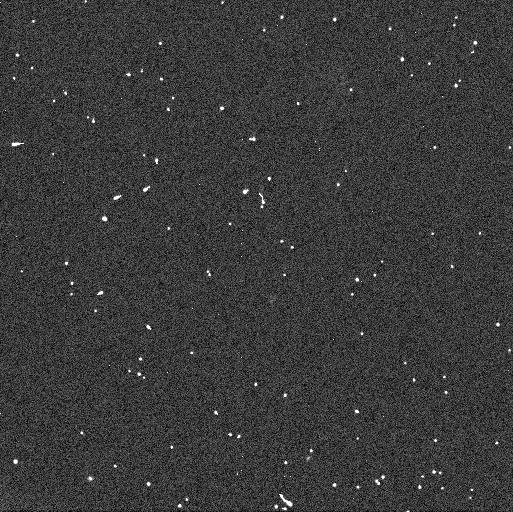
Target: 2000-OB51. Instrument: WFC3/UVIS. Filter: F606W. Exposure: 3 min. Observation ID: icjd04etq

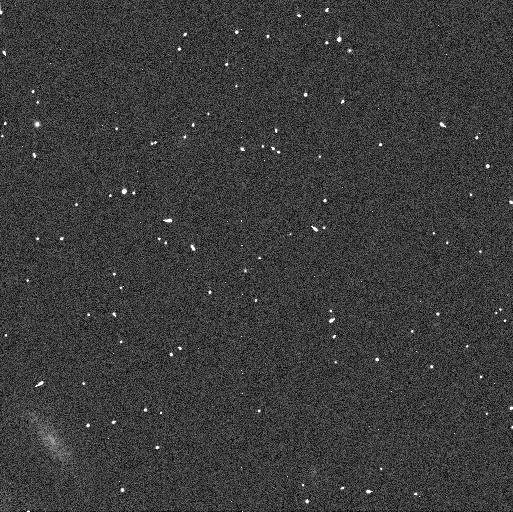
Target: 2000-FC8. Instrument: WFC3/UVIS. Filter: F606W. Exposure: 3 min. Observation ID: icjd02hzq

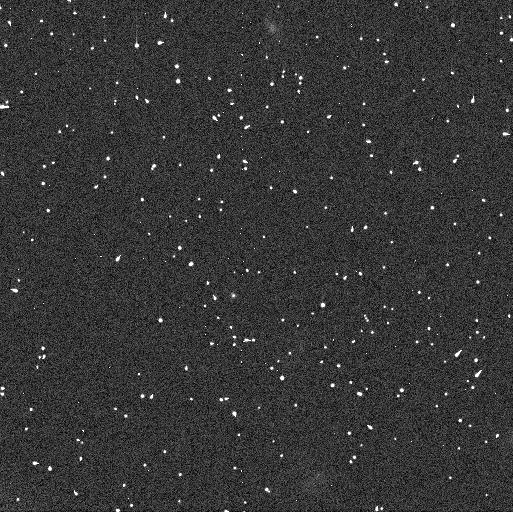
Target: 2000-PN30. Instrument: WFC3/UVIS. Filter: F814W. Exposure: 6 min. Observation ID: icjd03d1q

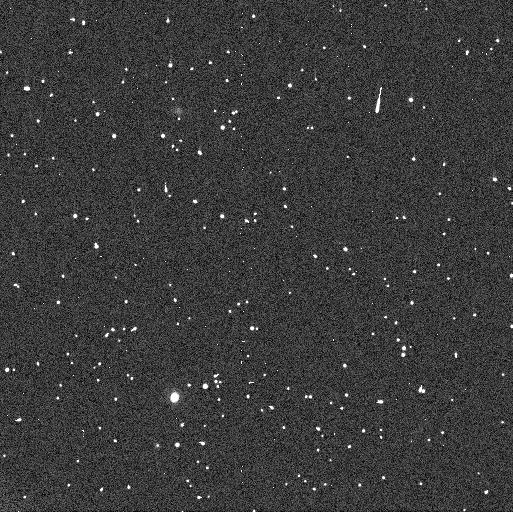
Target: 2000-PM30. Instrument: WFC3/UVIS. Filter: F814W. Exposure: 6 min. Observation ID: icjd01ctq

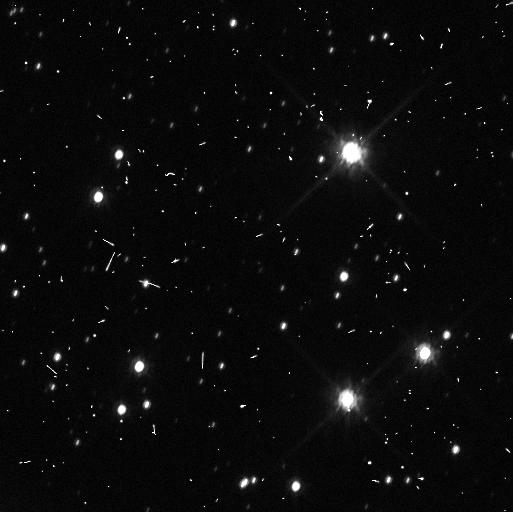
Target: 2011-JX31. Instrument: WFC3/UVIS. Filter: F814W. Exposure: 6 min. Observation ID: icjd05s9q

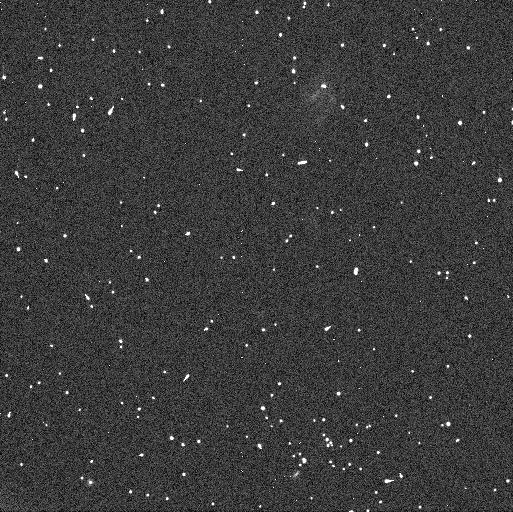
Target: 2000-OB51. Instrument: WFC3/UVIS. Filter: F814W. Exposure: 6 min. Observation ID: icjd04evq

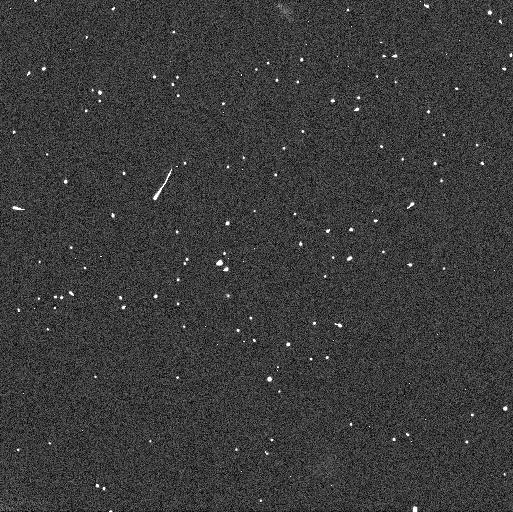
Target: 2000-PN30. Instrument: WFC3/UVIS. Filter: F606W. Exposure: 3 min. Observation ID: icjd03cxq

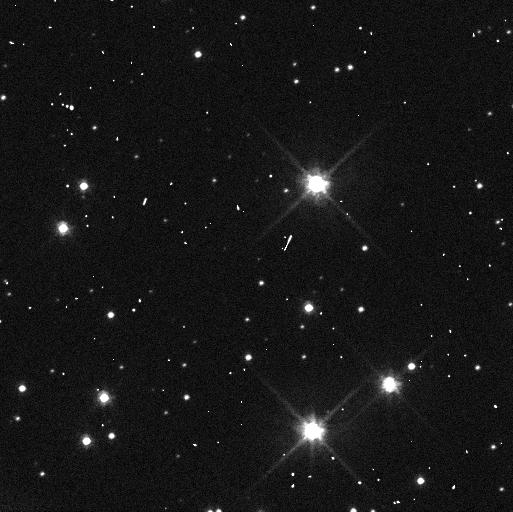
Target: 2011-JX31. Instrument: WFC3/UVIS. Filter: F606W. Exposure: 3 min. Observation ID: icjd05s7q

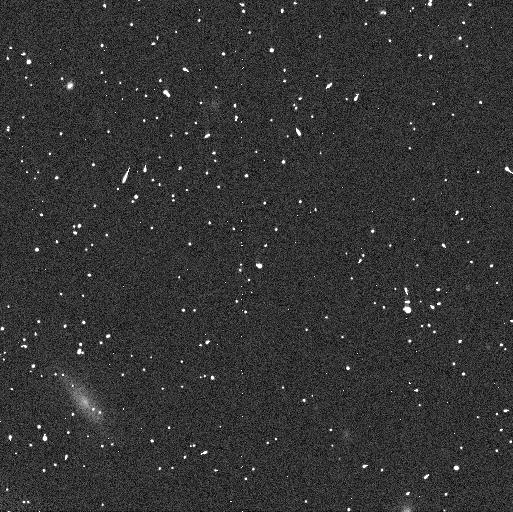
Target: 2000-FC8. Instrument: WFC3/UVIS. Filter: F814W. Exposure: 6 min. Observation ID: icjd02h4q

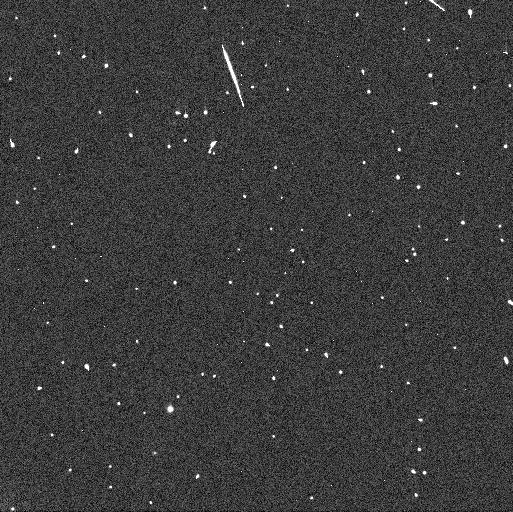
Target: 2000-PM30. Instrument: WFC3/UVIS. Filter: F606W. Exposure: 3 min. Observation ID: icjd01cuq

Constraining the history of the outer Solar System: Definitive proof with HST (PI: Trilling, David E.)

We propose to image five faint cold classical Kuiper Belt Objects (KBOs) to test hypotheses about the collisional evolution of the outer Solar System. There is an observed break in the size distribution of cold classical KBOs at around 40 km. If small cold classicals exhibit bluer colors and a smaller binary fraction than large cold classicals then the nature of the break is collisional. If the small cold classicals are as red as their larger counterparts and have a similar binary fraction, then the break is most likely primordial and a product of the environment in which these objects formed. Our data in-hand suggests the collisional model, using both binary statistics and color measurements, but the signal is not unequivocal. We propose to observe the five smallest available cold classical KBOs to search for binaries and measure colors. The five KBOs that we will observe here, combined with our existing data, will allow us to determine conclusively the physical process that drive the break in the size distribution and the evolution of the outer Solar System. This well-posed experiment will offer for the first time a direct observational test of the broad collisional history of the outer Solar System and is only possible with HST.